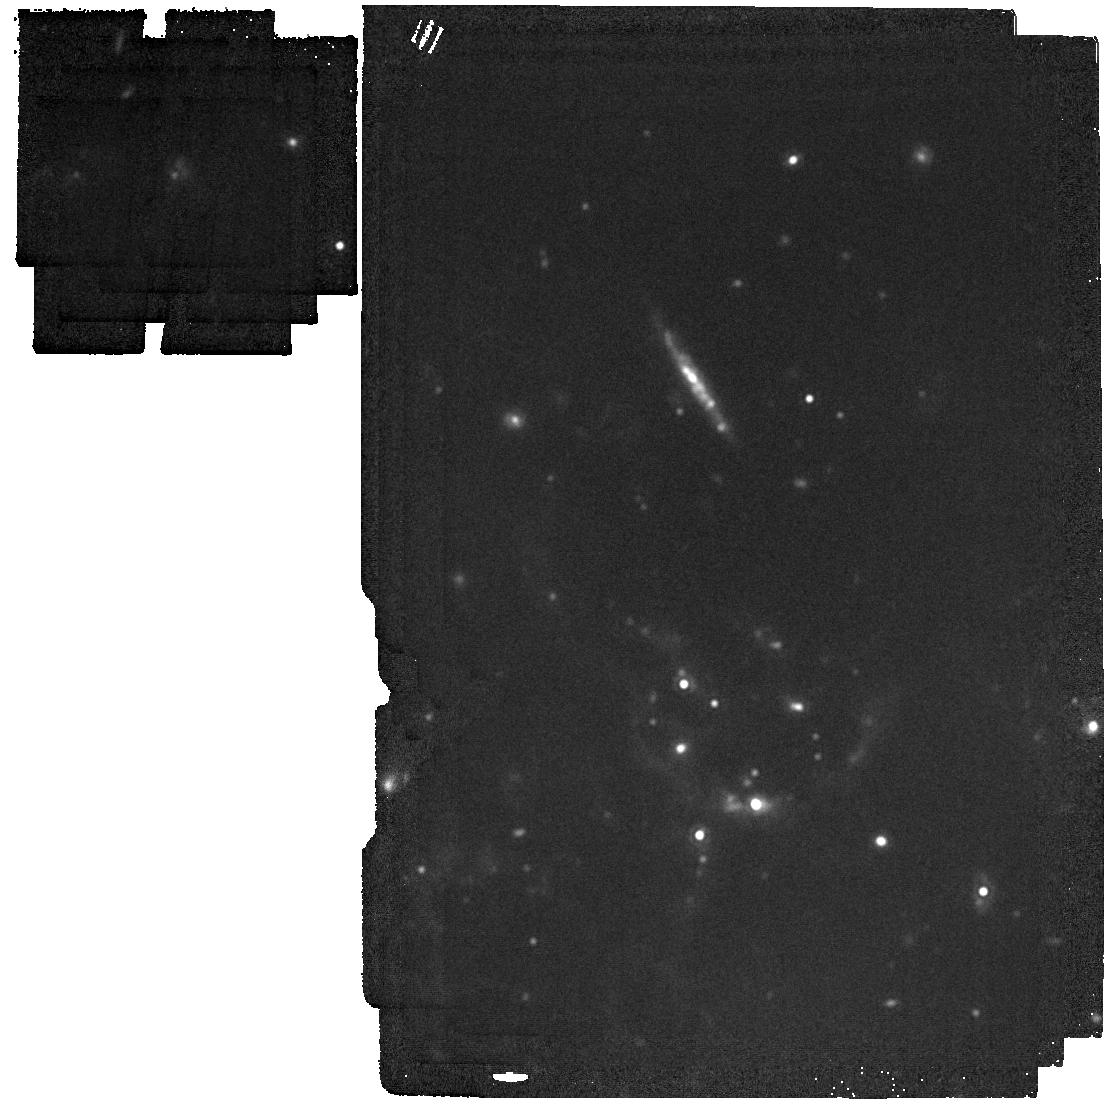
Target: AT2018BWO. Instrument: MIRI. Filter: F1800W. Exposure: 2 min. Observation ID: jw04244-o001_t001_miri_f1800w

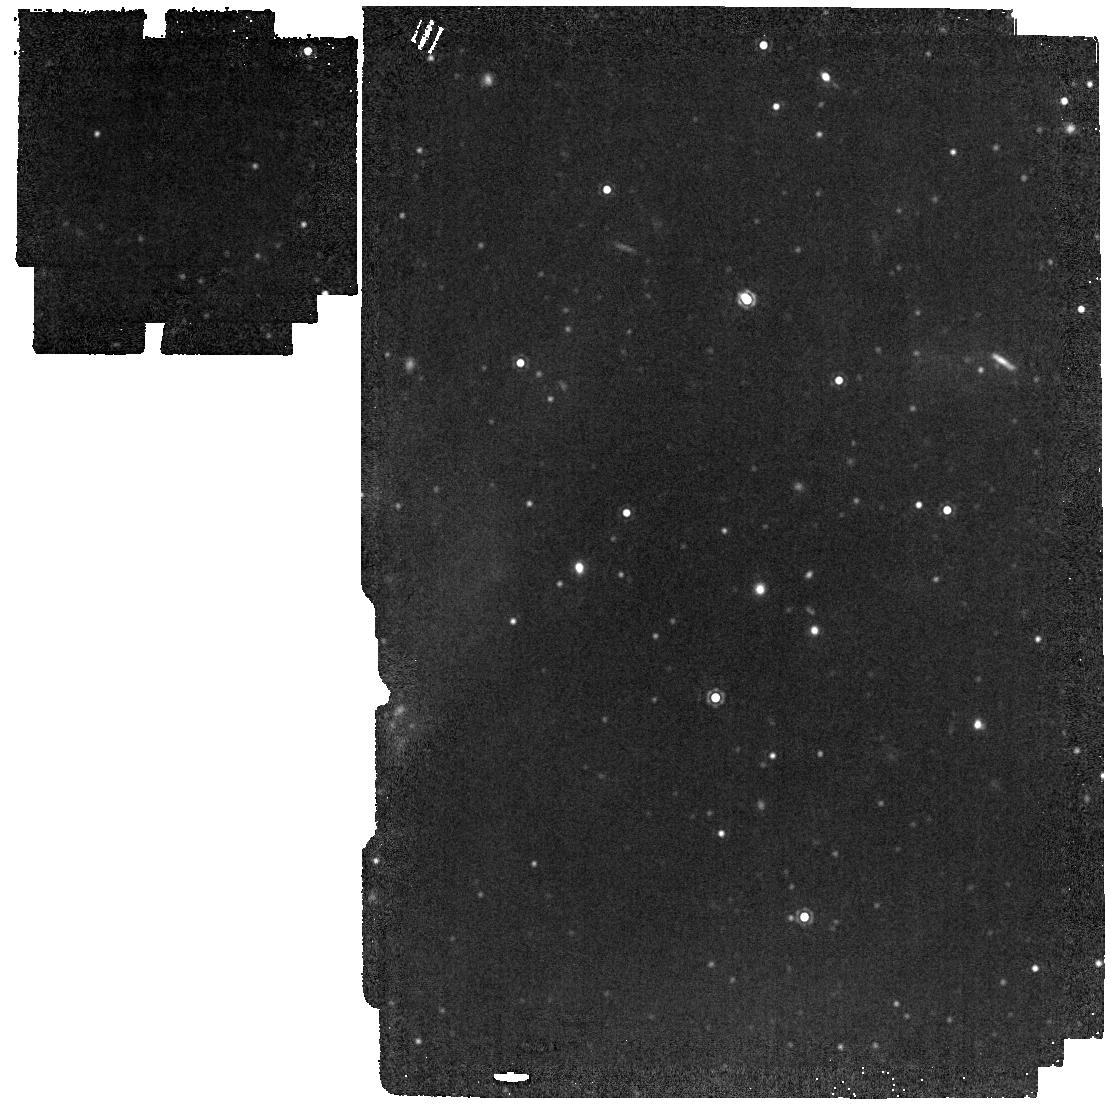
Target: M31-LRN-2015. Instrument: MIRI. Filter: F1500W. Exposure: 1 min. Observation ID: jw04244-o002_t002_miri_f1500w

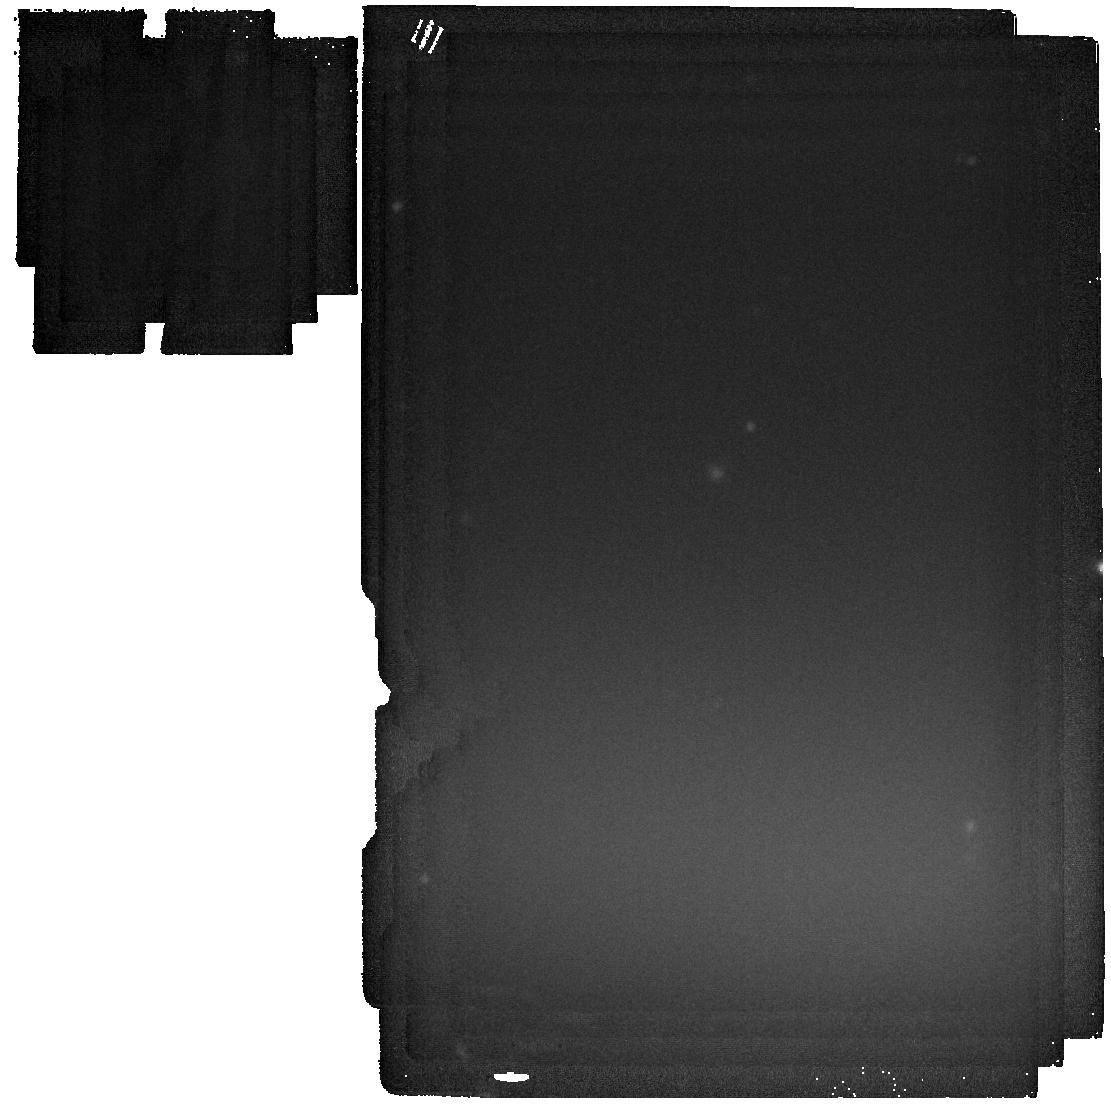
Target: AT2021BLU. Instrument: MIRI. Filter: F2550W. Exposure: 4 min. Observation ID: jw04244-o004_t003_miri_f2550w

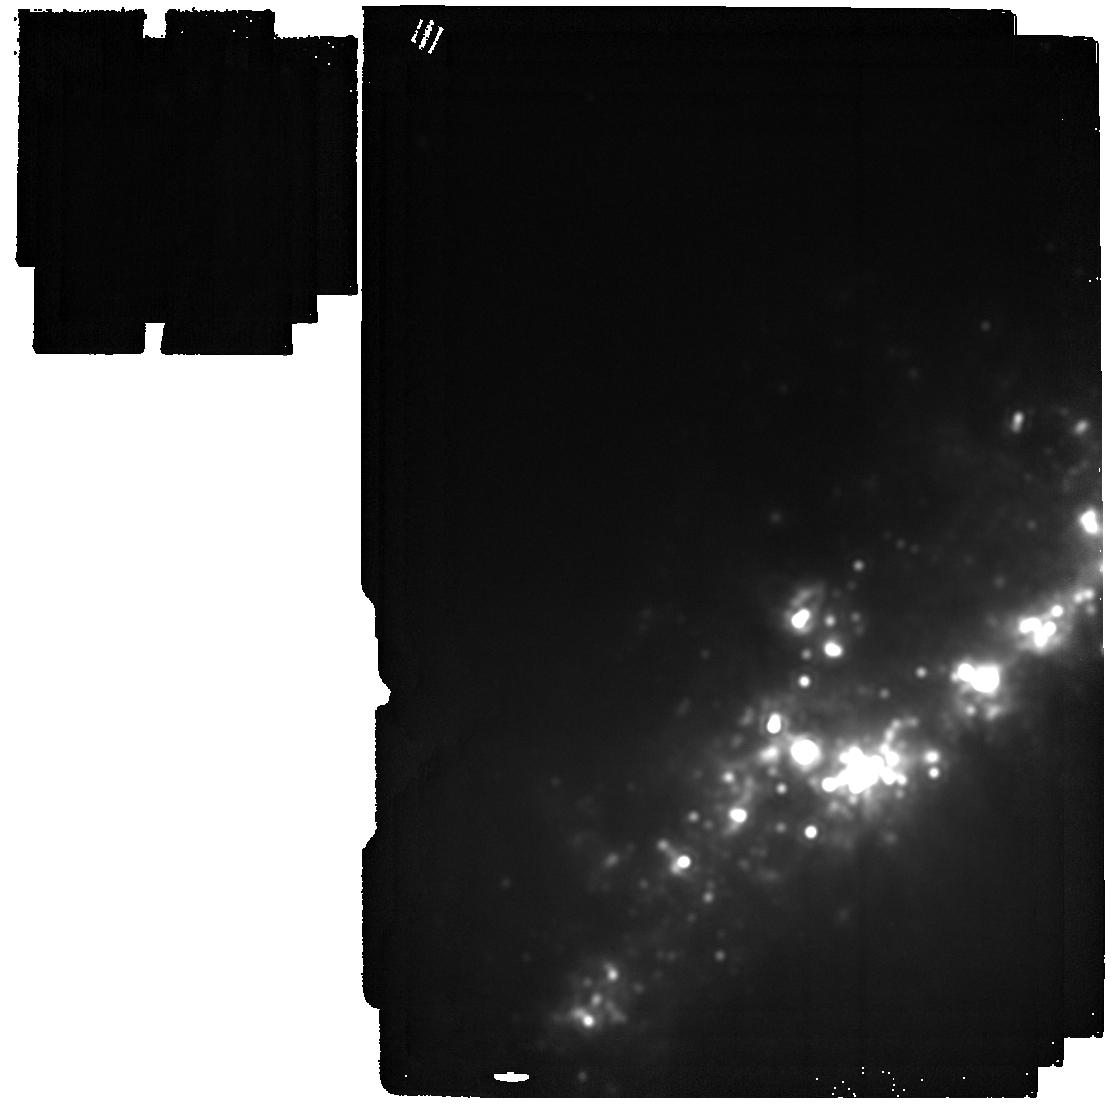
Target: AT2021BIY. Instrument: MIRI. Filter: F2550W. Exposure: 4 min. Observation ID: jw04244-o006_t004_miri_f2550w

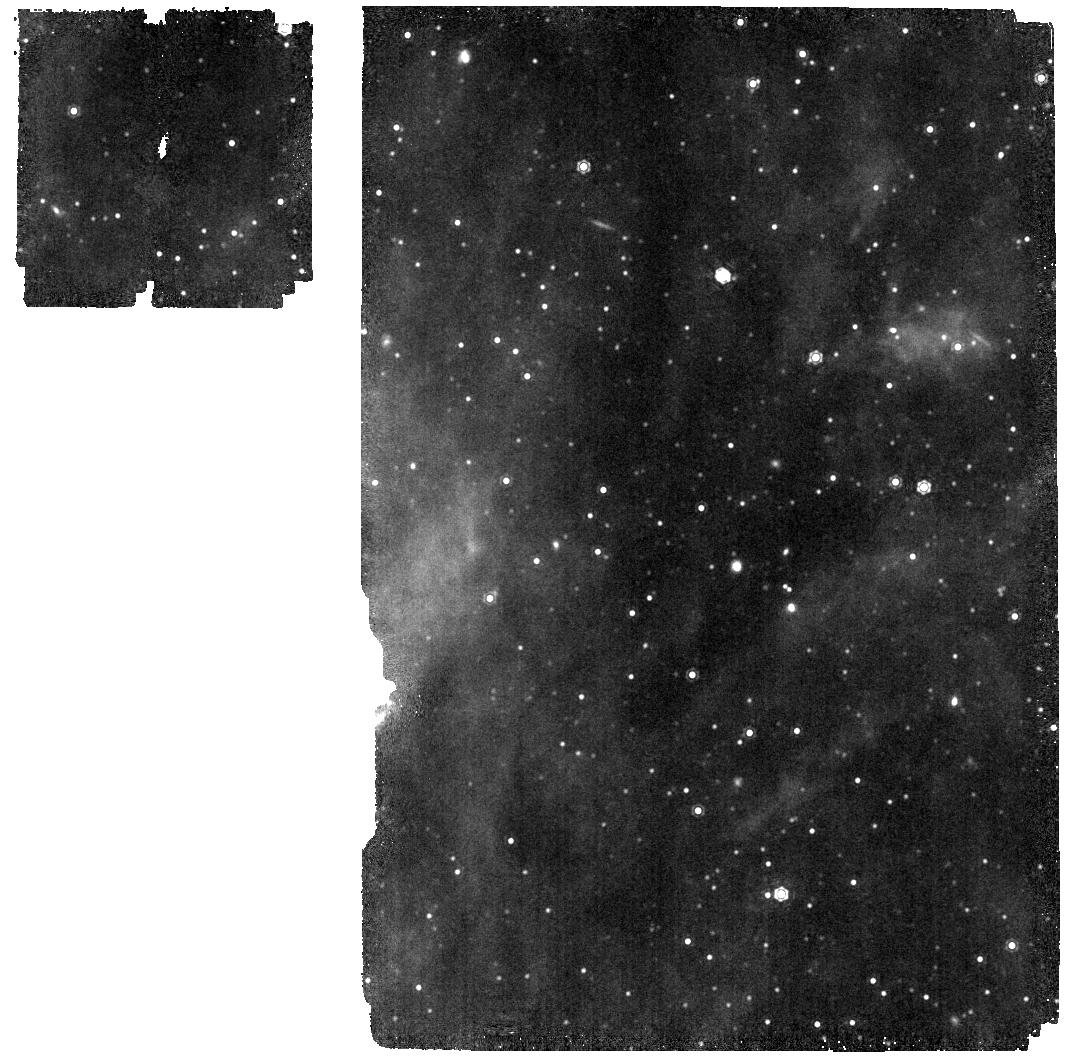
Target: M31-LRN-2015. Instrument: MIRI. Filter: F1130W. Exposure: 4 min. Observation ID: jw04244-o002_t002_miri_f1130w

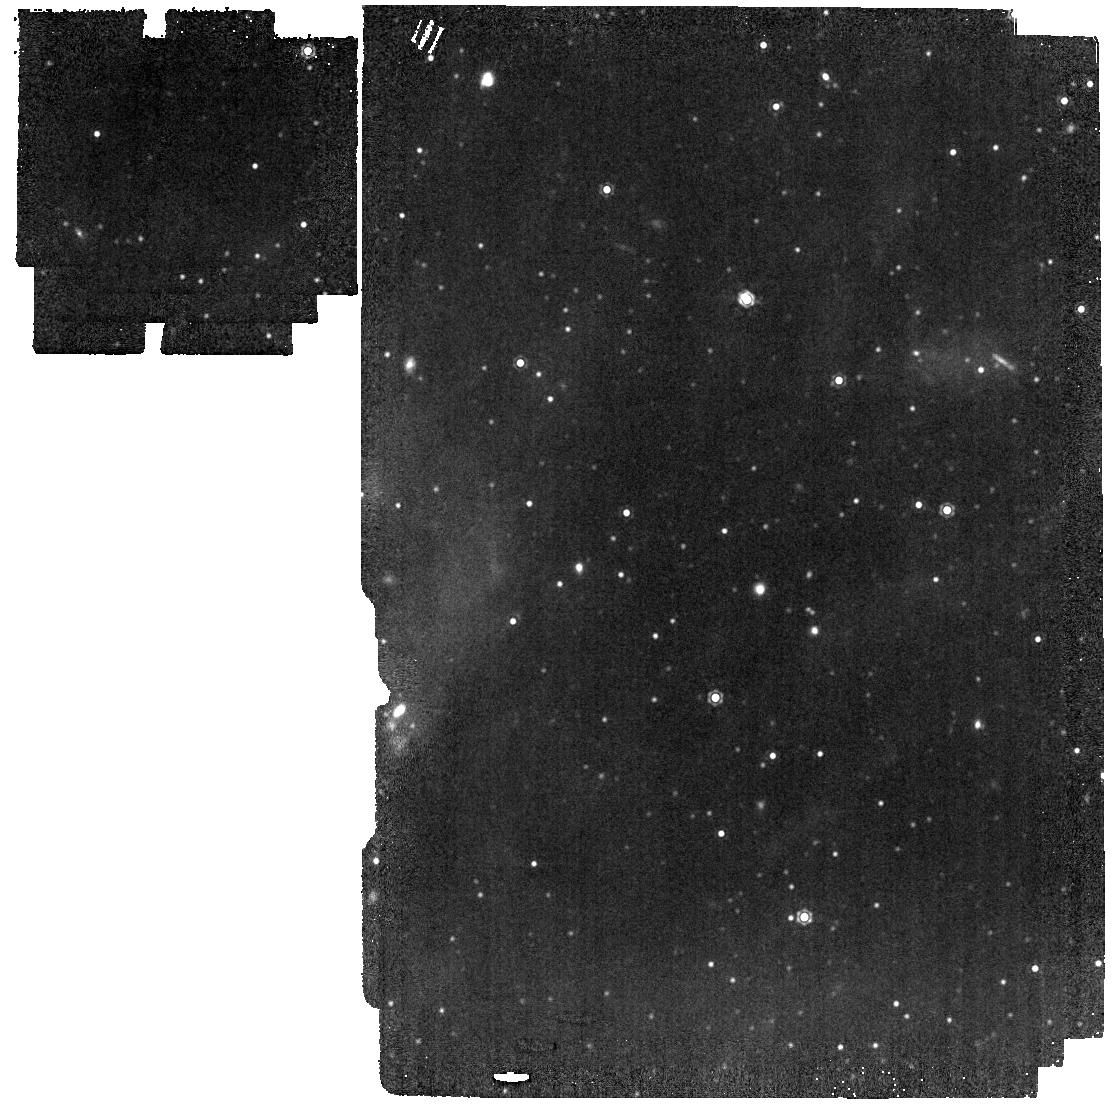
Target: M31-LRN-2015. Instrument: MIRI. Filter: F1280W. Exposure: 1 min. Observation ID: jw04244-o002_t002_miri_f1280w

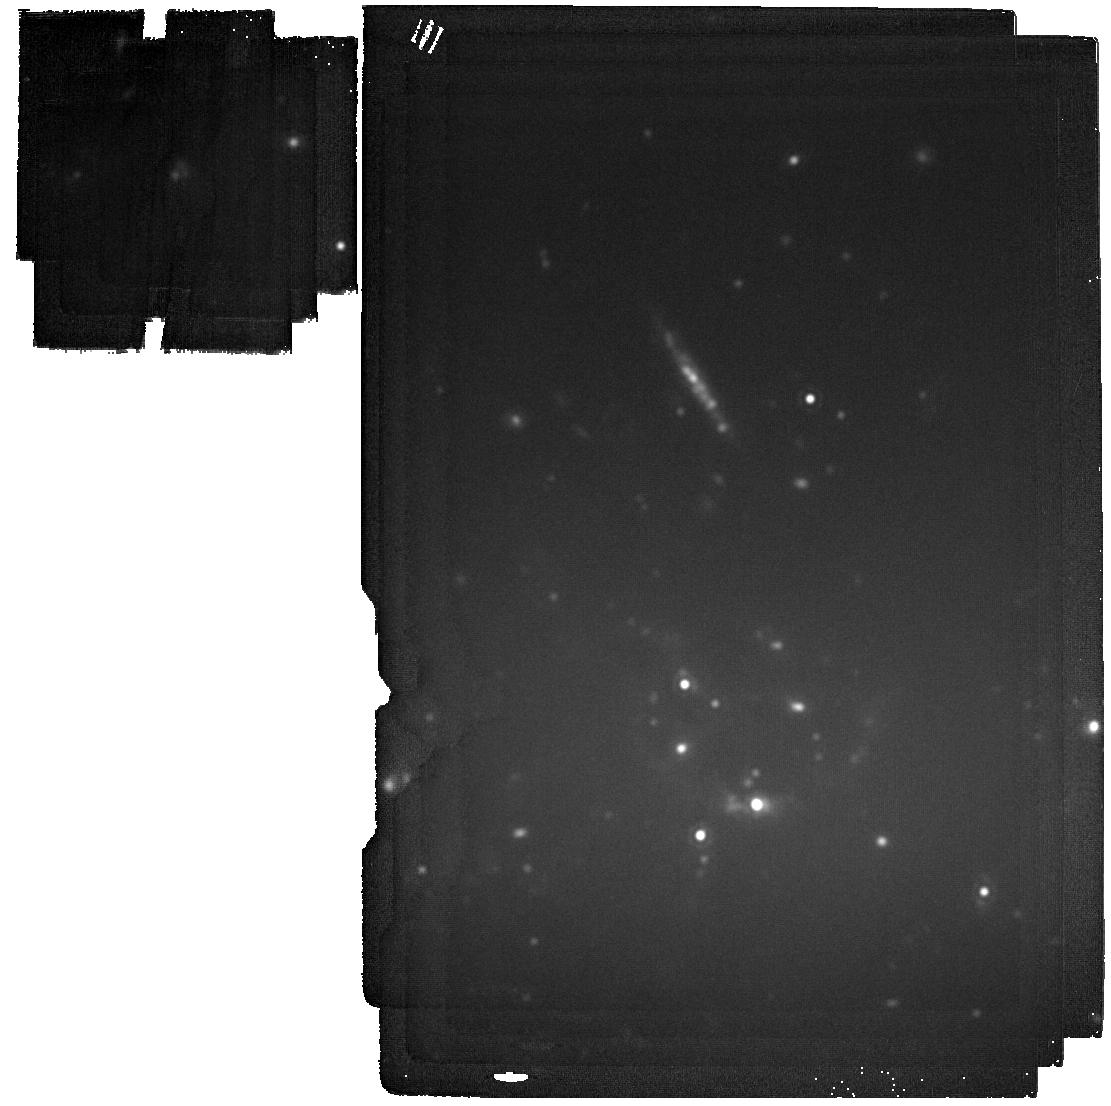
Target: AT2018BWO. Instrument: MIRI. Filter: F2100W. Exposure: 5 min. Observation ID: jw04244-o001_t001_miri_f2100w

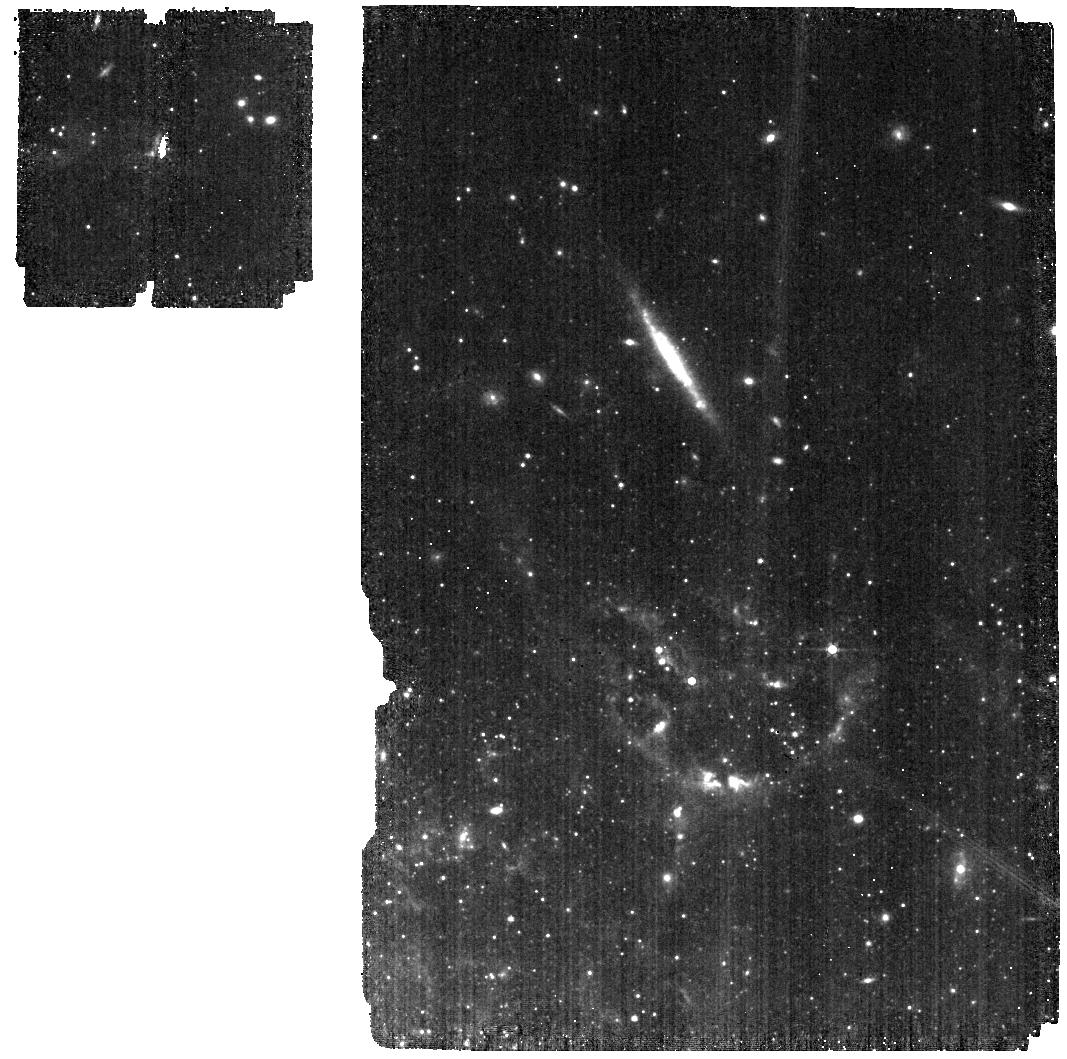
Target: AT2018BWO. Instrument: MIRI. Filter: F560W. Exposure: 3 min. Observation ID: jw04244-o001_t001_miri_f560w

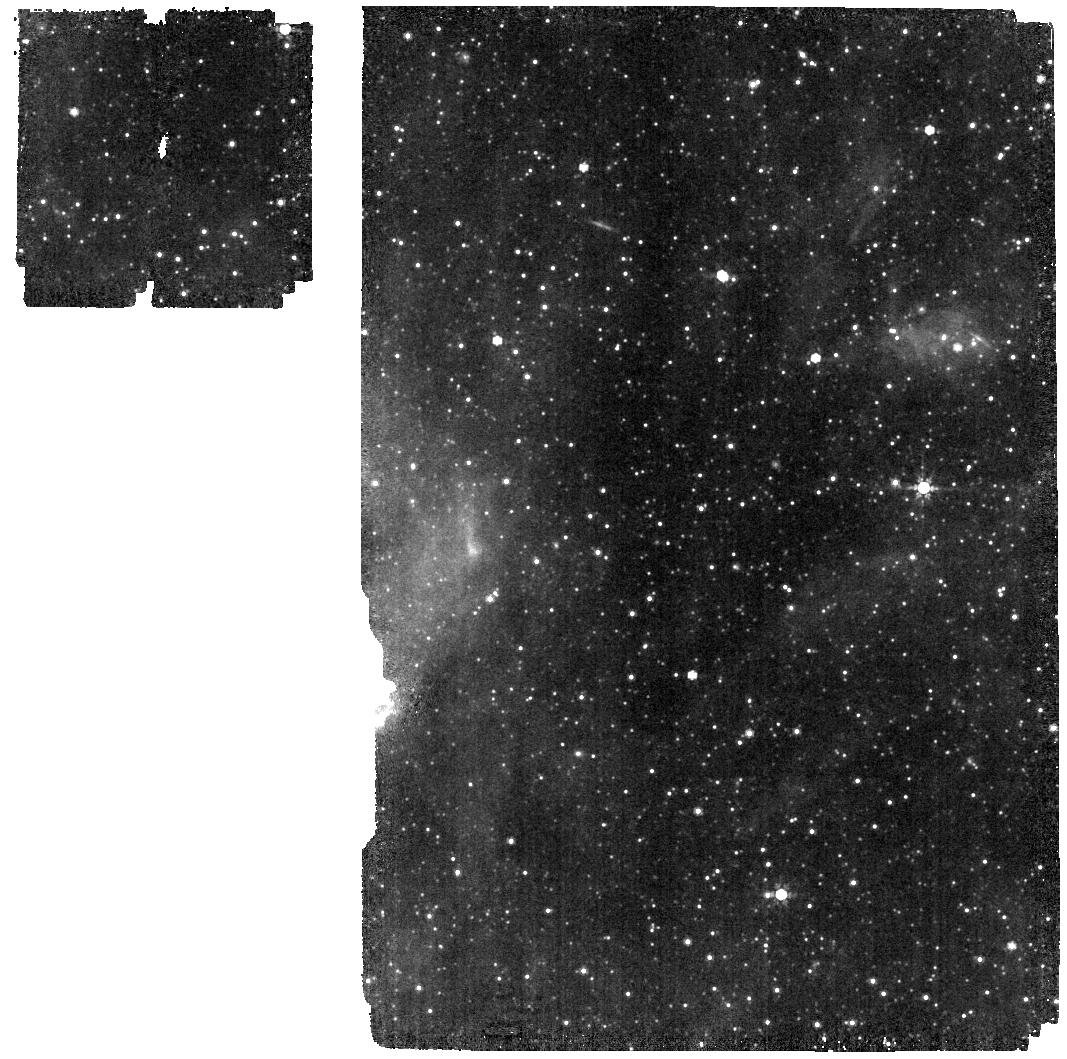
Target: M31-LRN-2015. Instrument: MIRI. Filter: F770W. Exposure: 1 min. Observation ID: jw04244-o002_t002_miri_f770w

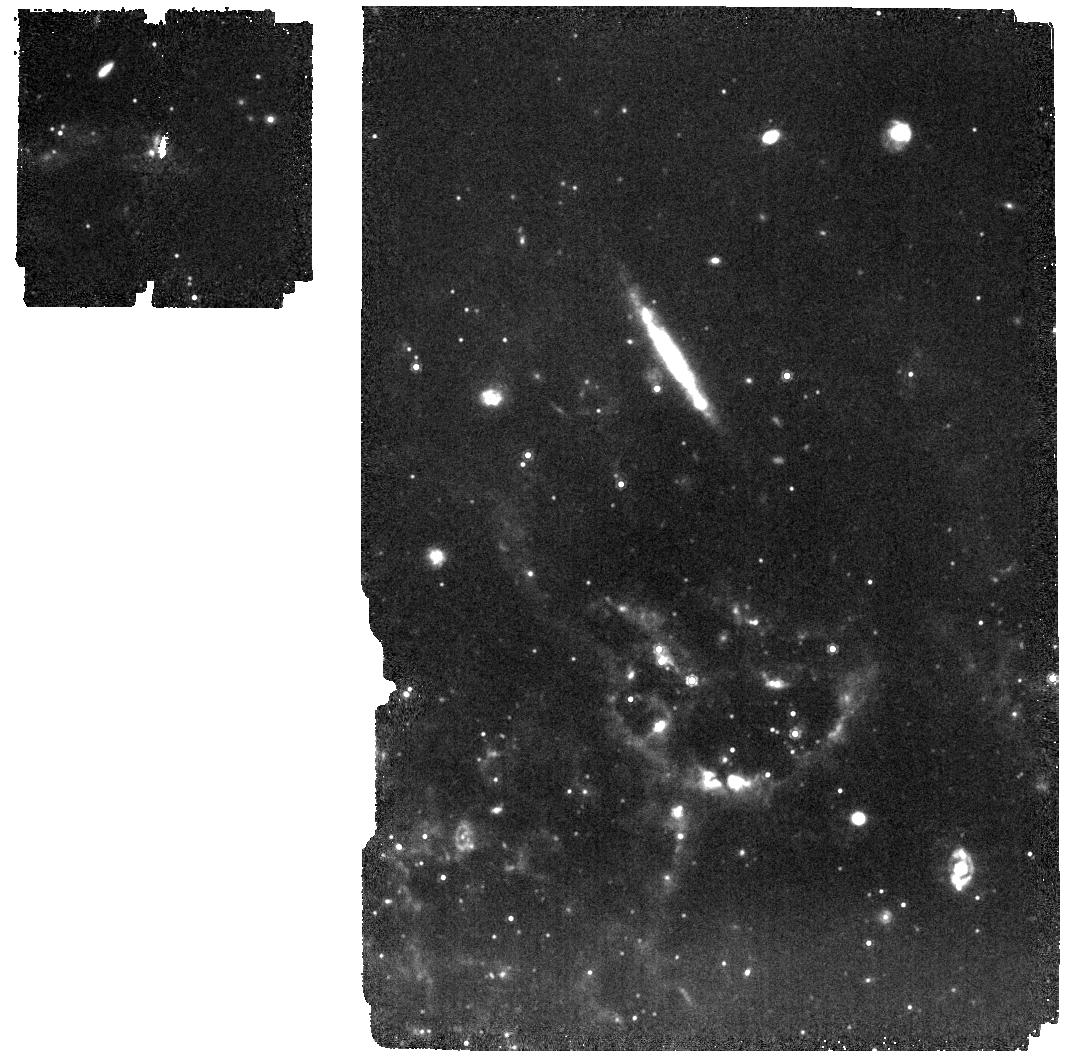
Target: AT2018BWO. Instrument: MIRI. Filter: F1000W. Exposure: 4 min. Observation ID: jw04244-o001_t001_miri_f1000w

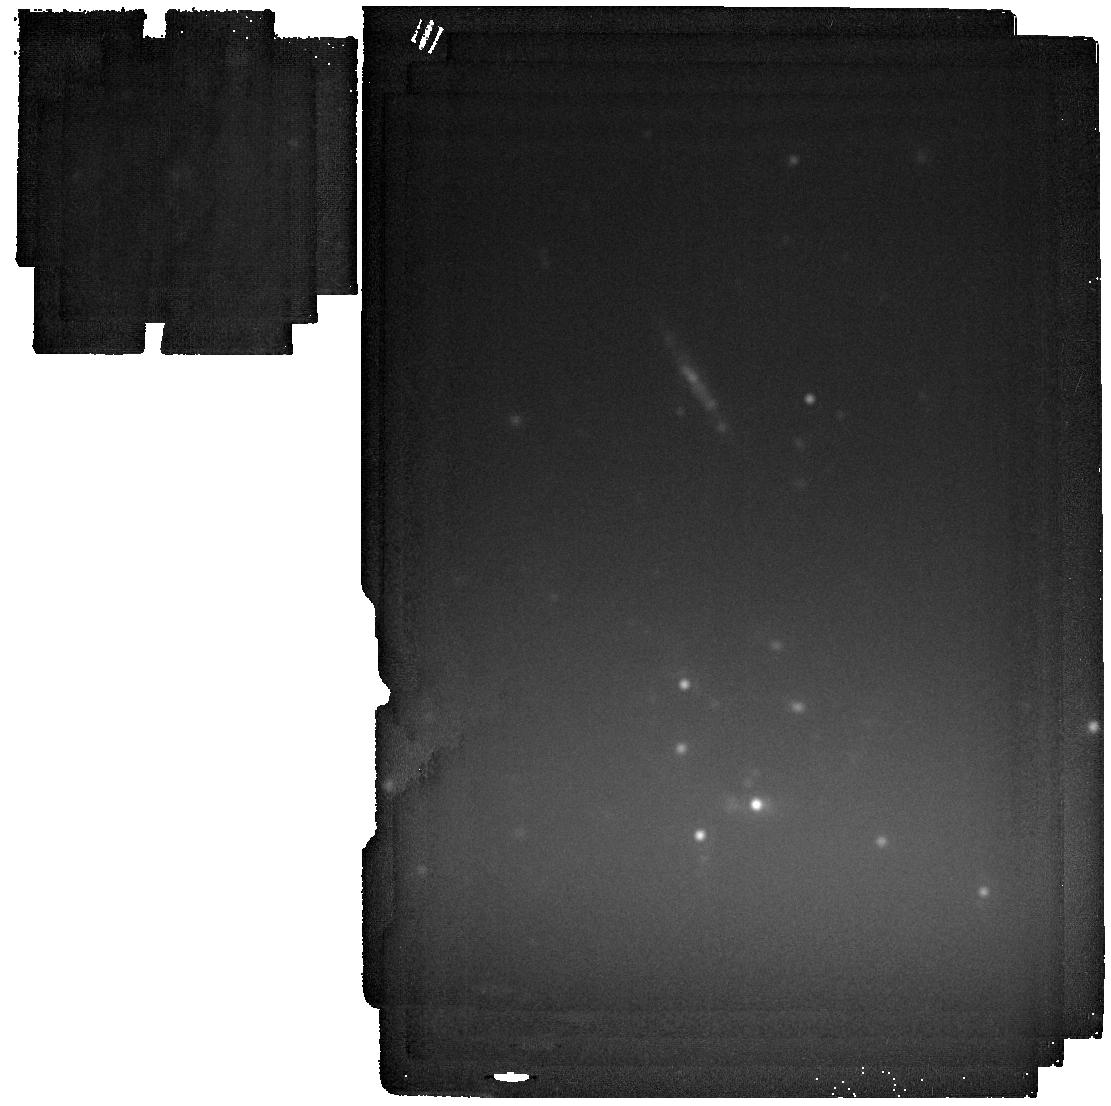
Target: AT2018BWO. Instrument: MIRI. Filter: F2550W. Exposure: 8 min. Observation ID: jw04244-o001_t001_miri_f2550w

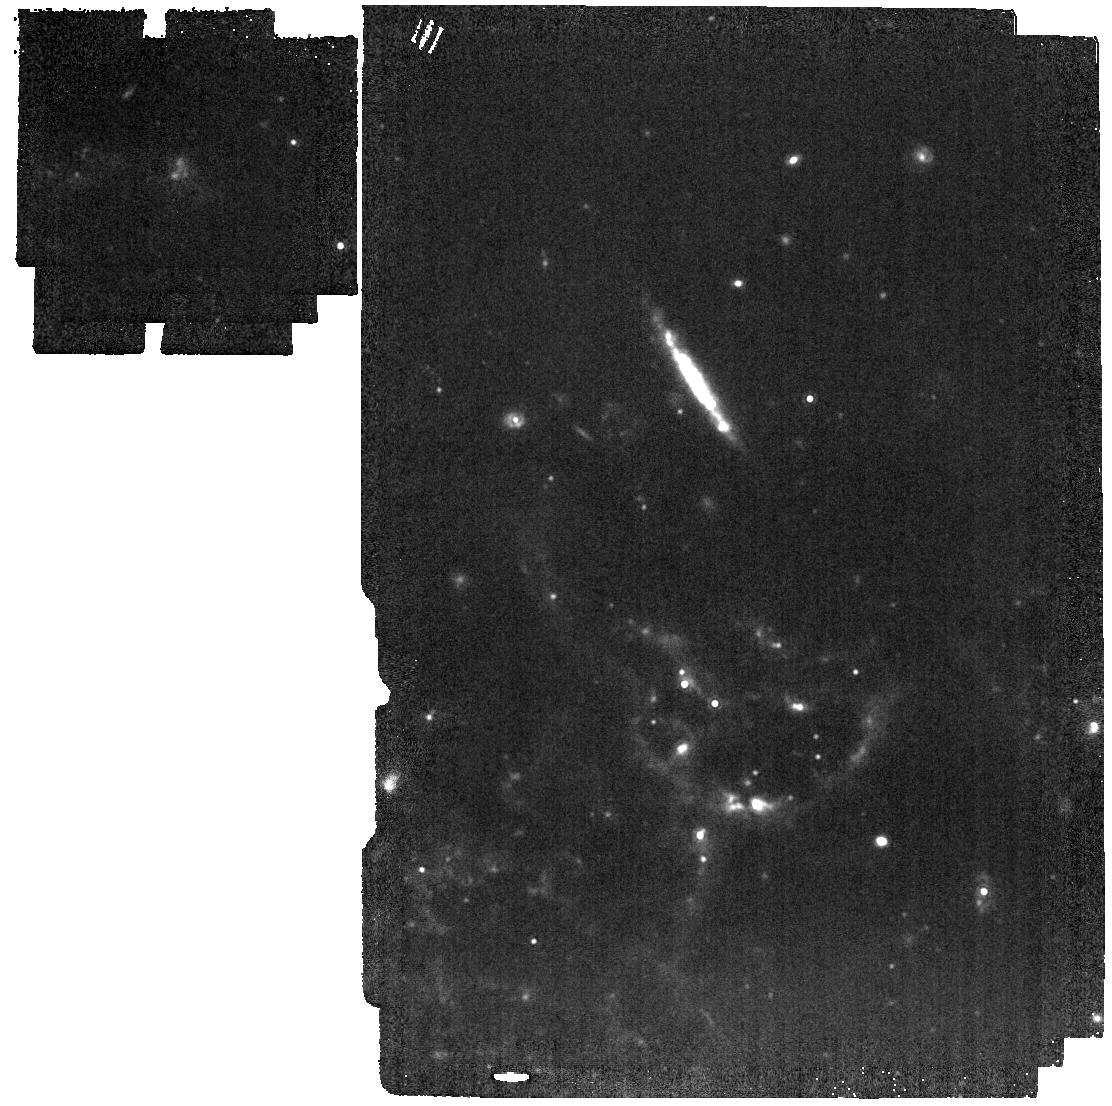
Target: AT2018BWO. Instrument: MIRI. Filter: F1280W. Exposure: 1 min. Observation ID: jw04244-o001_t001_miri_f1280w

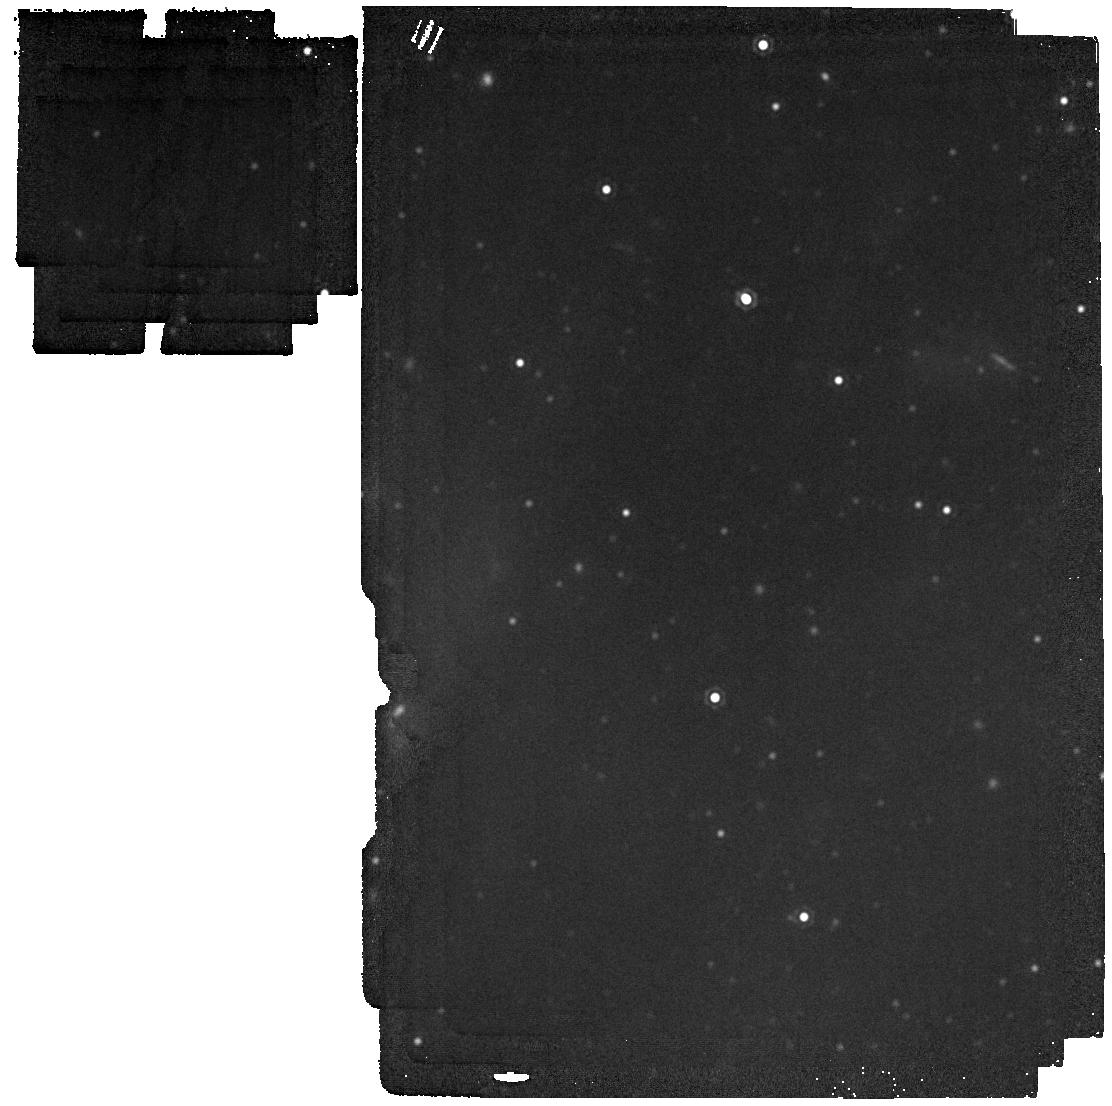
Target: M31-LRN-2015. Instrument: MIRI. Filter: F1800W. Exposure: 2 min. Observation ID: jw04244-o002_t002_miri_f1800w

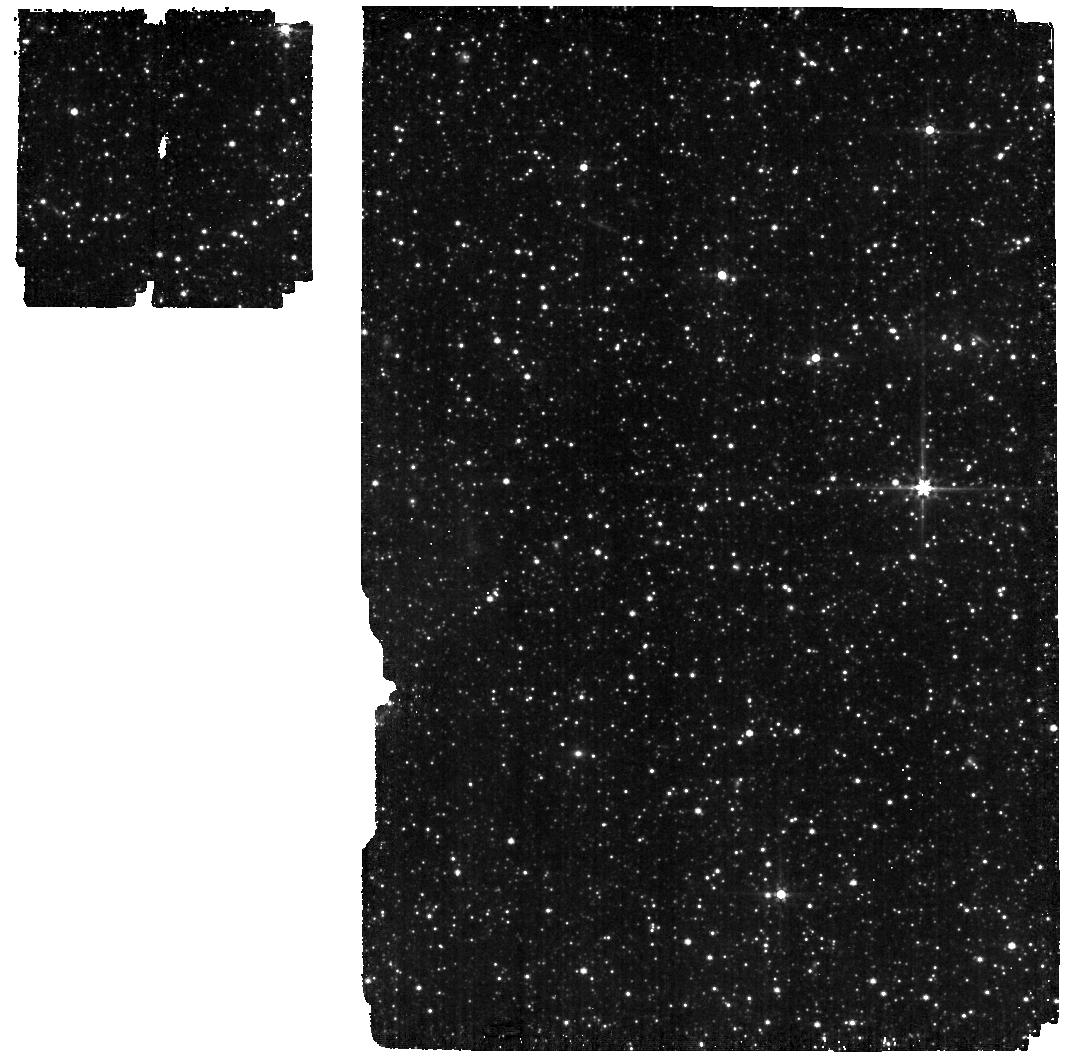
Target: M31-LRN-2015. Instrument: MIRI. Filter: F560W. Exposure: 3 min. Observation ID: jw04244-o002_t002_miri_f560w

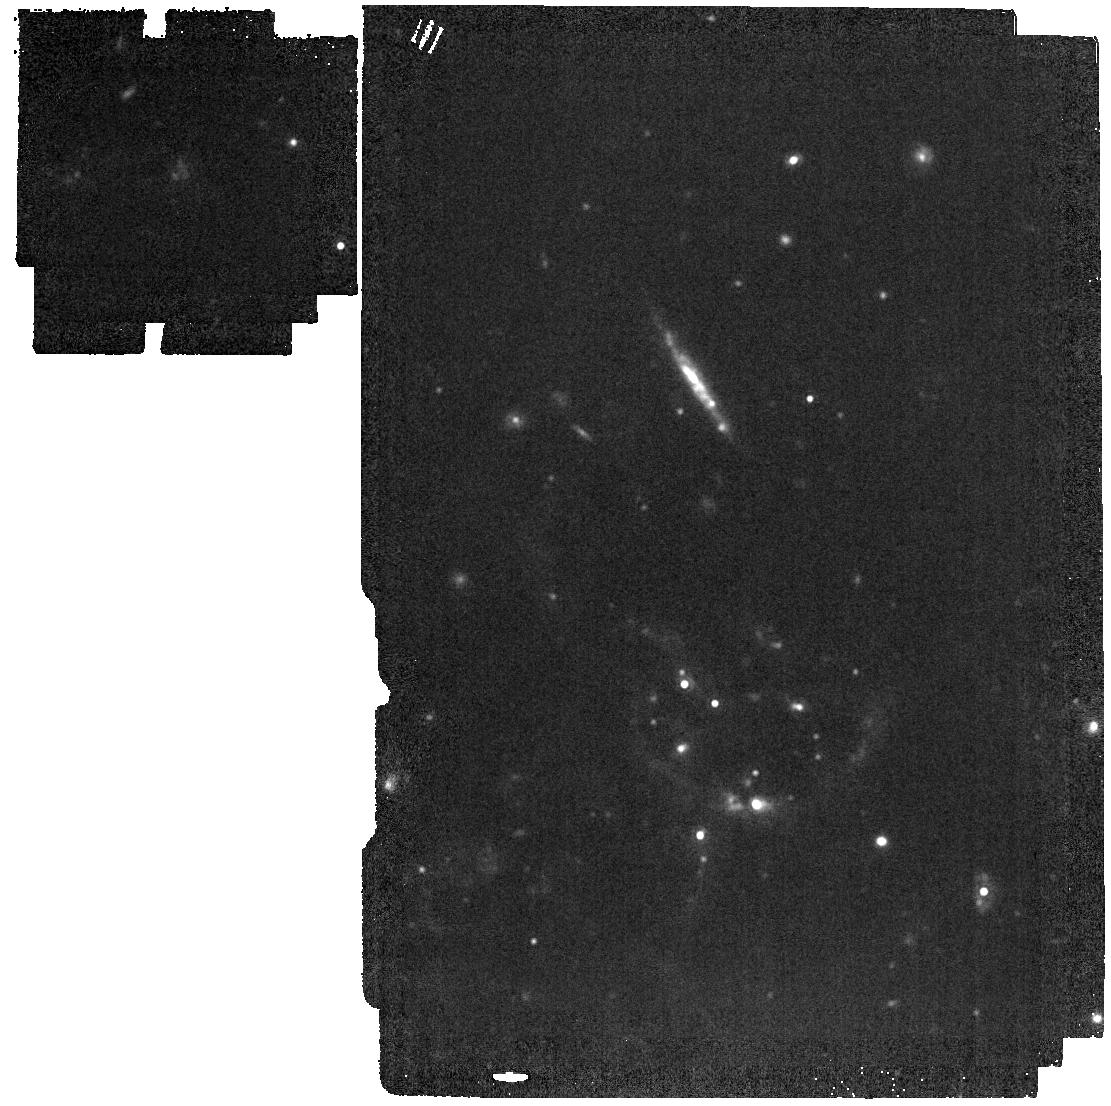
Target: AT2018BWO. Instrument: MIRI. Filter: F1500W. Exposure: 1 min. Observation ID: jw04244-o001_t001_miri_f1500w

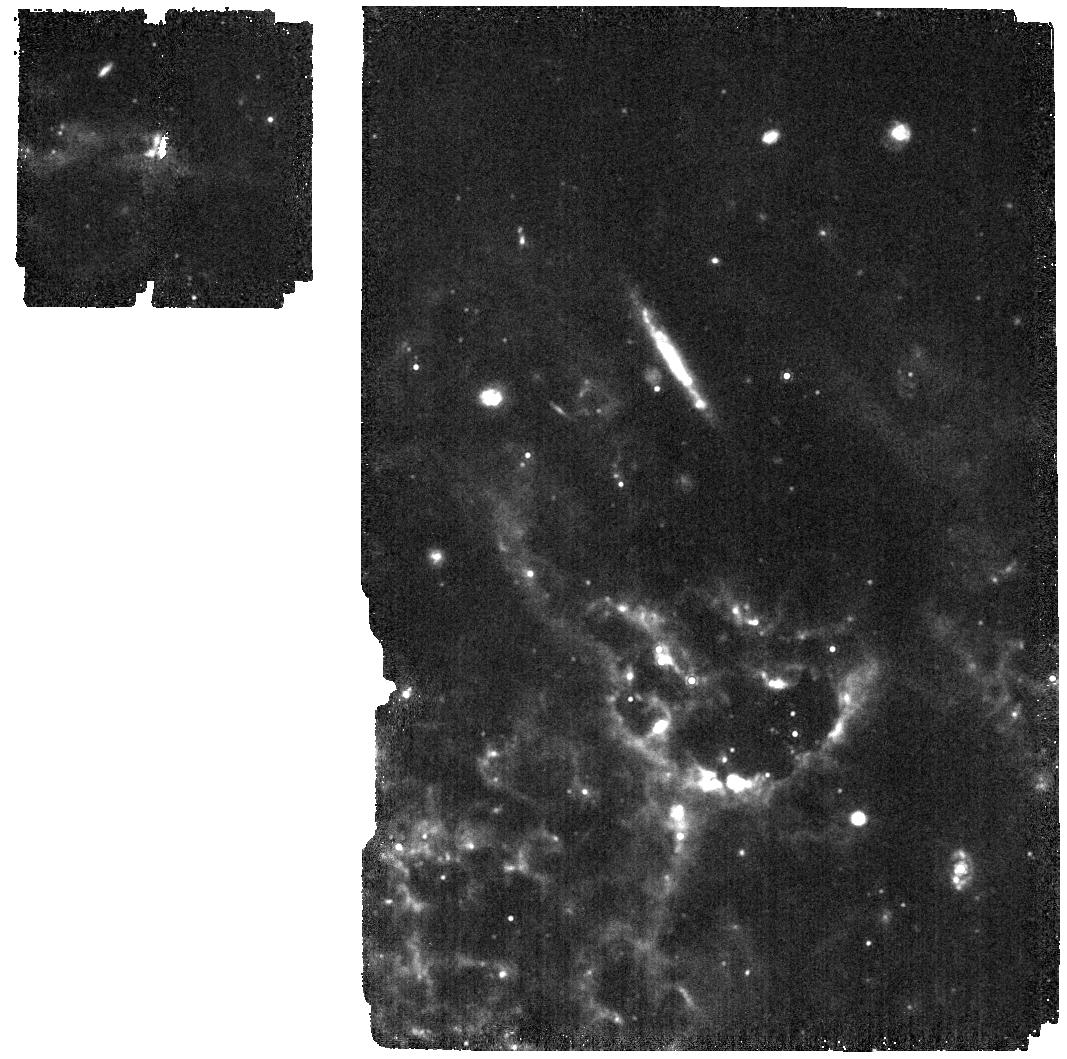
Target: AT2018BWO. Instrument: MIRI. Filter: F1130W. Exposure: 4 min. Observation ID: jw04244-o001_t001_miri_f1130w

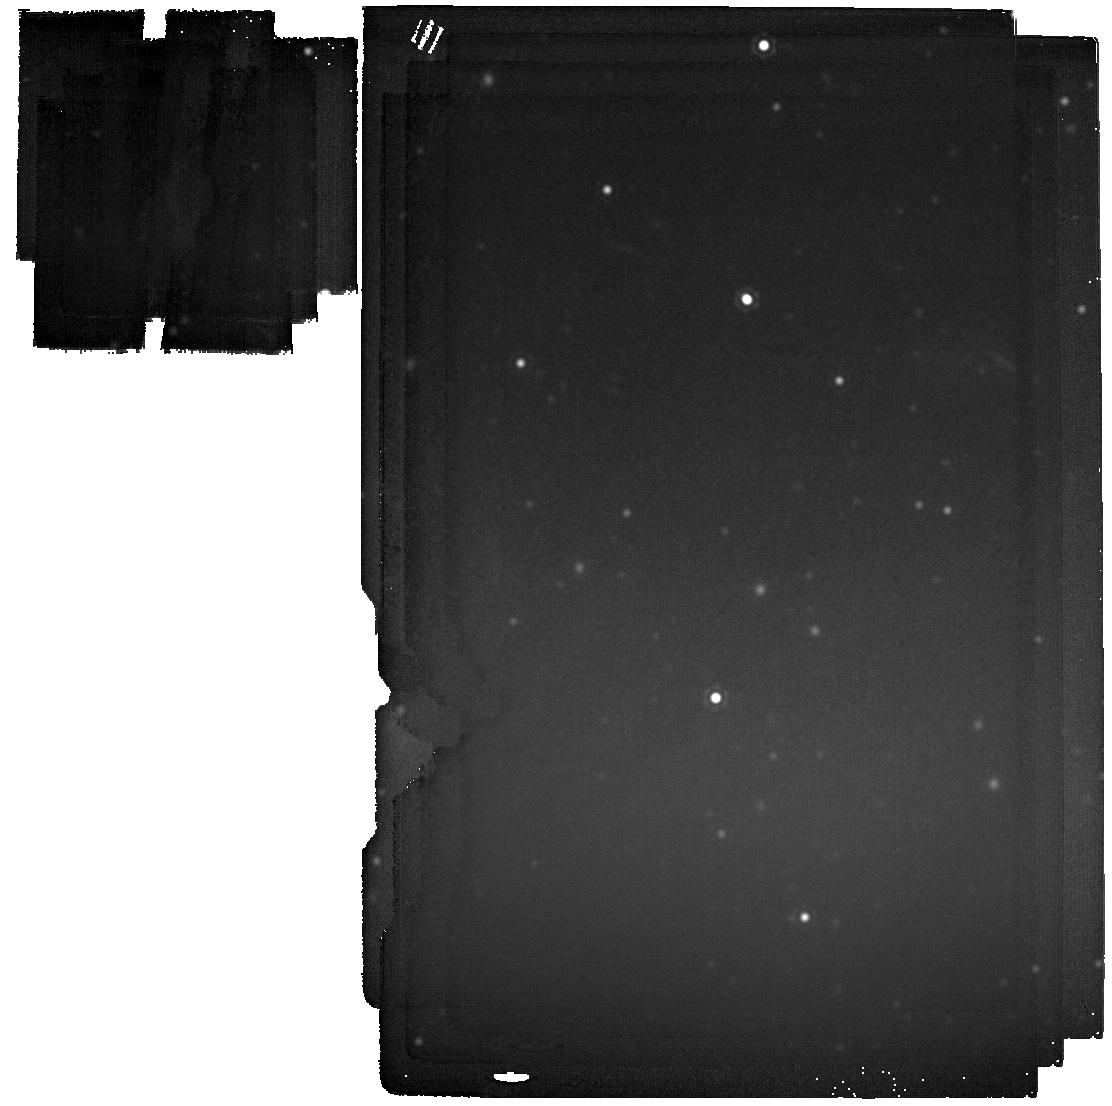
Target: M31-LRN-2015. Instrument: MIRI. Filter: F2100W. Exposure: 5 min. Observation ID: jw04244-o002_t002_miri_f2100w

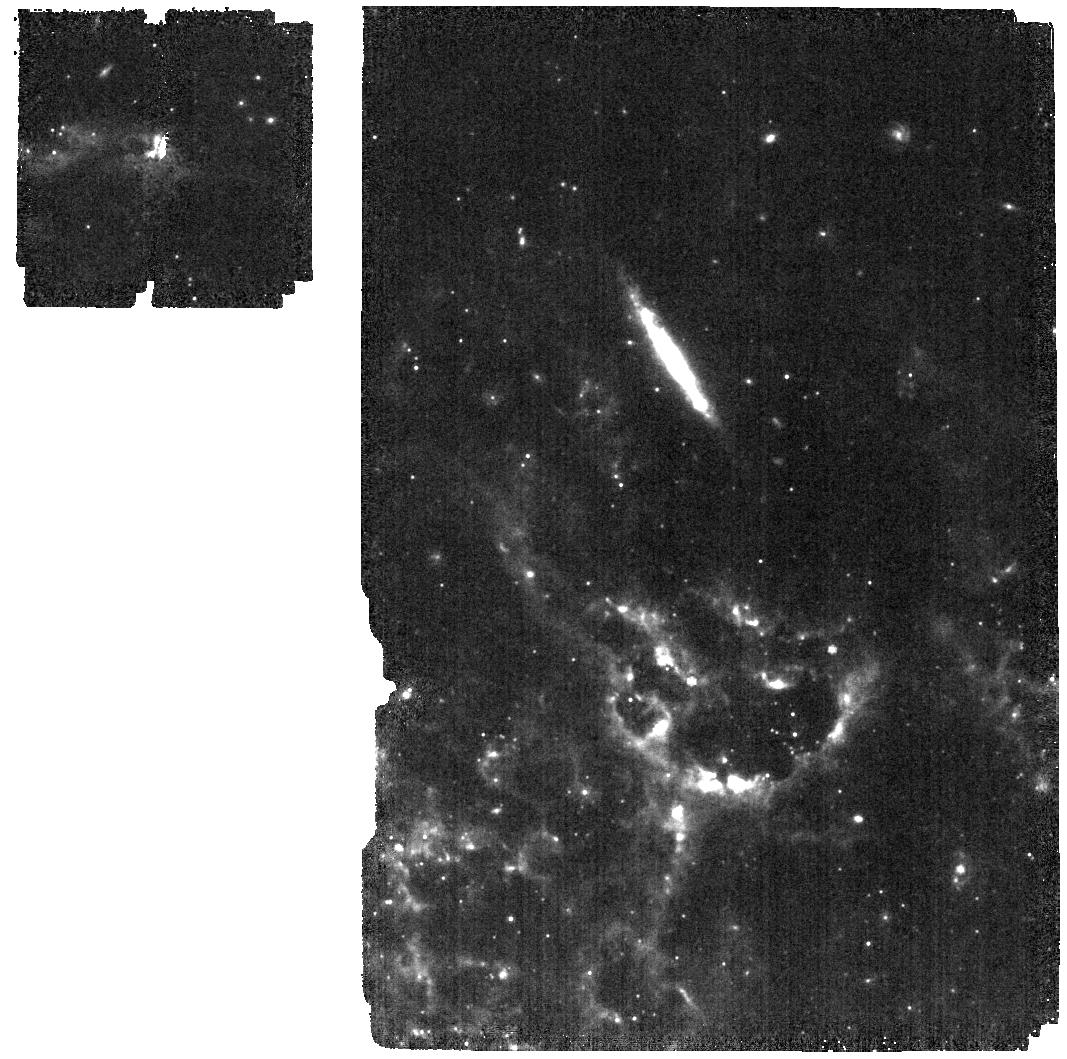
Target: AT2018BWO. Instrument: MIRI. Filter: F770W. Exposure: 1 min. Observation ID: jw04244-o001_t001_miri_f770w

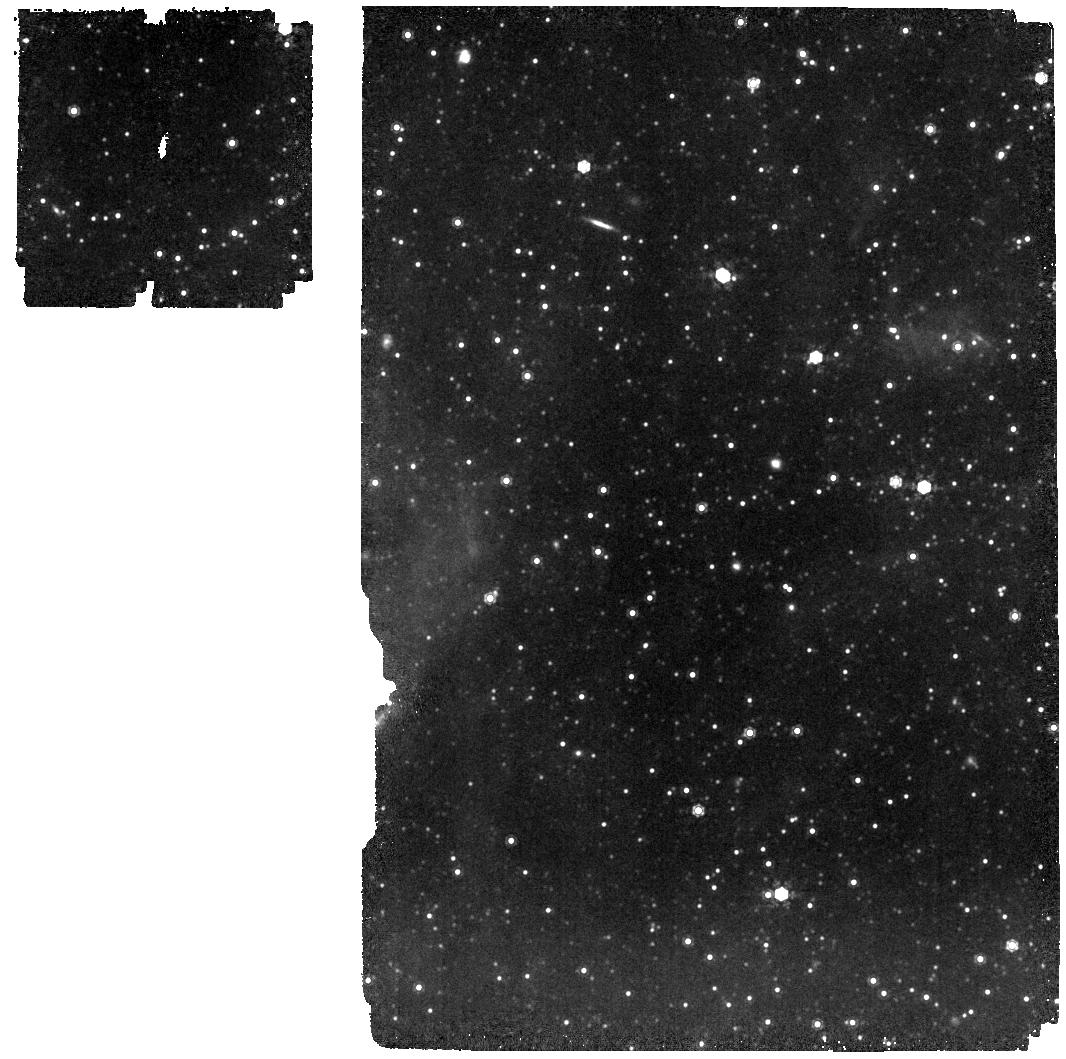
Target: M31-LRN-2015. Instrument: MIRI. Filter: F1000W. Exposure: 4 min. Observation ID: jw04244-o002_t002_miri_f1000w

Are Luminous Red Novae major factories of cosmic dust? (PI: Karambelkar, Viraj)

Despite their vital importance to several astrophysical processes, the major sources of dust grains in the interstellar medium (ISM) are still not fully understood. In this proposal, we aim to investigate a previously unexplored but potentially important source of cosmic dust - extragalactic Luminous Red Novae (LRNe). LRNe are energetic outbursts representing the final stages of common envelope evolution (CEE), which results in either a stellar merger or the ejection of the CE. Extragalactic LRNe are prolific sites of dust production, evidenced by their rapid reddening and long lasting (>1000 day) infrared (IR) lightcurves. Their volumetric rate is high enough (~80% of the core-collapse supernova rate) to make their dust contribution comparable to known major dust sources (AGBs, RSGs and SNe). However, dust masses have not been measured for any extragalactic LRN to date. Here, we propose to utilize the unprecedented mid-IR sensitivity of JWST to obtain the first dust mass measurements in a variety of LRNe. During JWST Cycle 2, we aim to observe four extragalactic LRNe that span a wide range in luminosities and progenitor masses (4-20 Msun) with the Mid-Infrared Instrument (MIRI). Our observations use a combination of 5-12 um low-resolution spectroscopy and 5-25 um imaging to derive the dust masses produced by these LRNe. These observations will directly test whether LRNe are major factories of cosmic dust. Additionally, our dust mass measurements will probe the total mass ejected in these LRNe and shed light on whether the binaries that produced them merged, or survived by ejecting the CE.